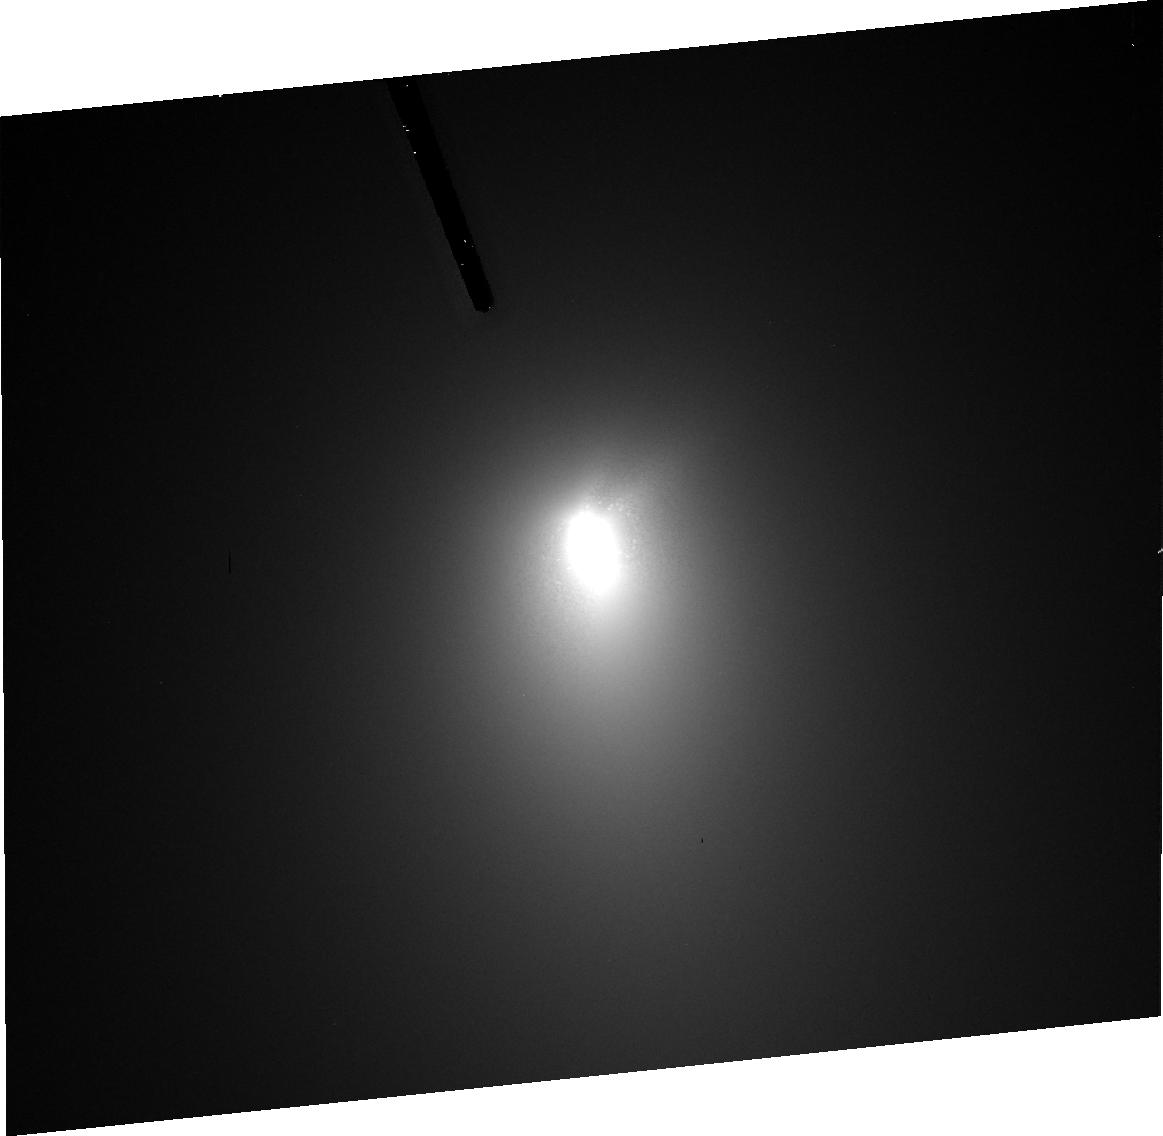
Target: 73P-SW3-C. Instrument: ACS/HRC. Filter: F606W. Exposure: 9 min. Observation ID: j9fr06040

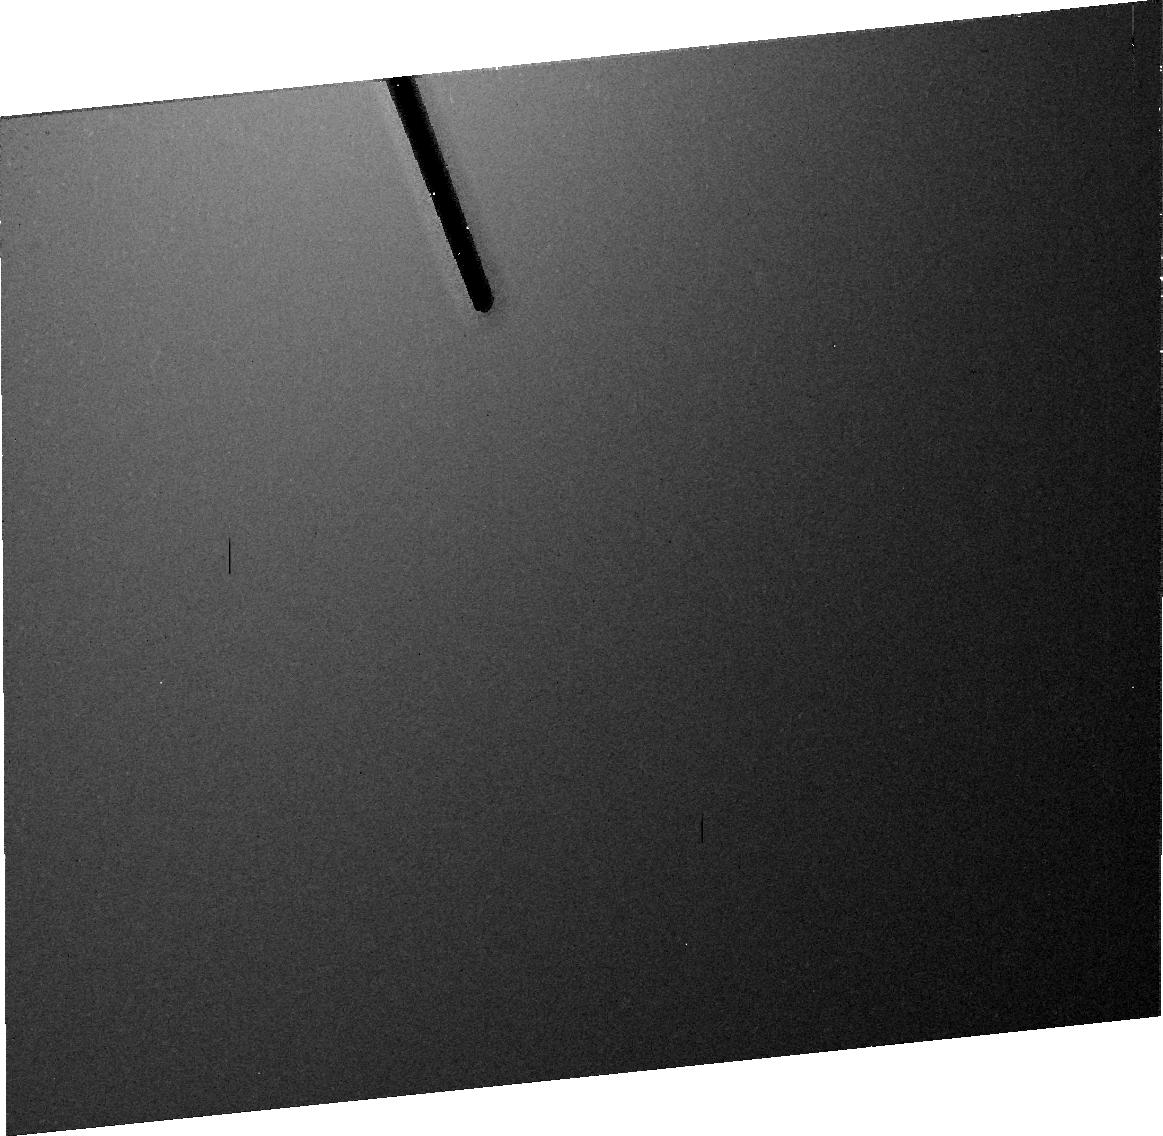
Target: 73P-SW3-C. Instrument: ACS/HRC. Filter: F606W. Exposure: 9 min. Observation ID: j9fr07040

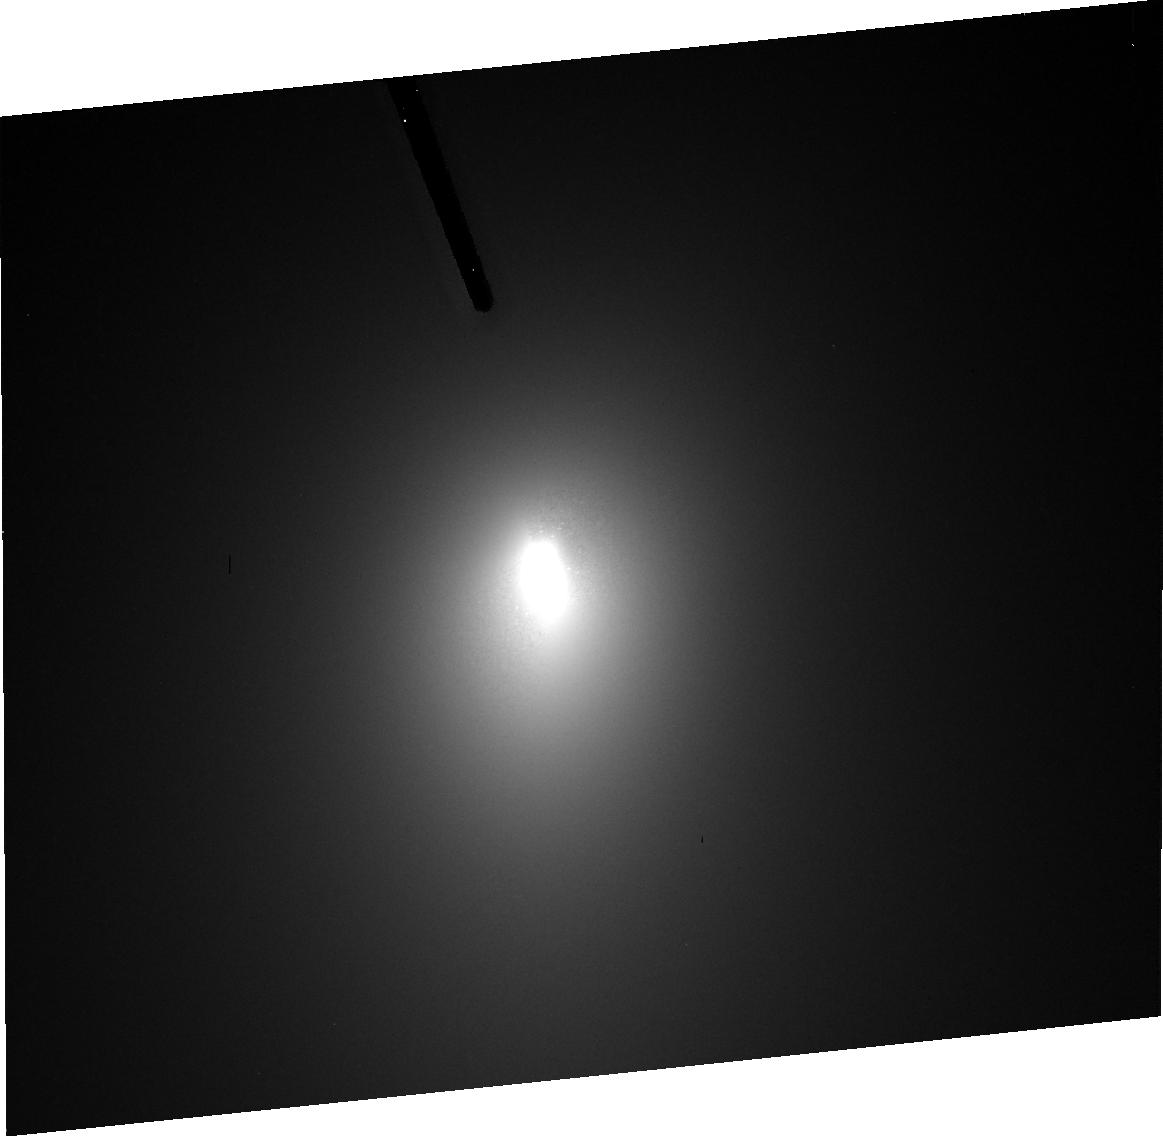
Target: 73P-SW3-C. Instrument: ACS/HRC. Filter: F606W. Exposure: 9 min. Observation ID: j9fr01050

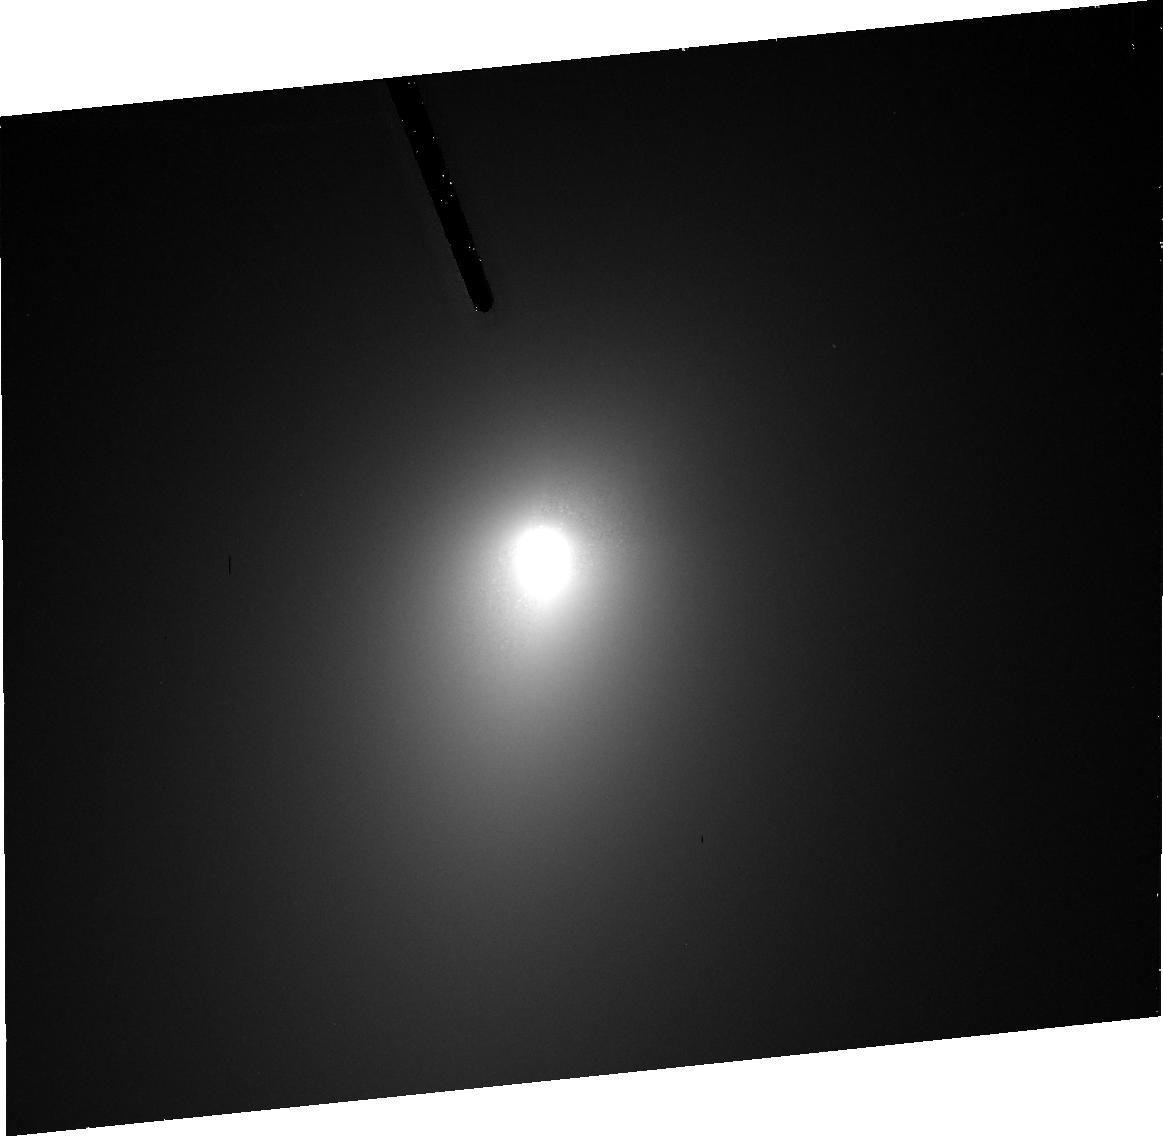
Target: 73P-SW3-C. Instrument: ACS/HRC. Filter: F606W. Exposure: 9 min. Observation ID: j9fr03040

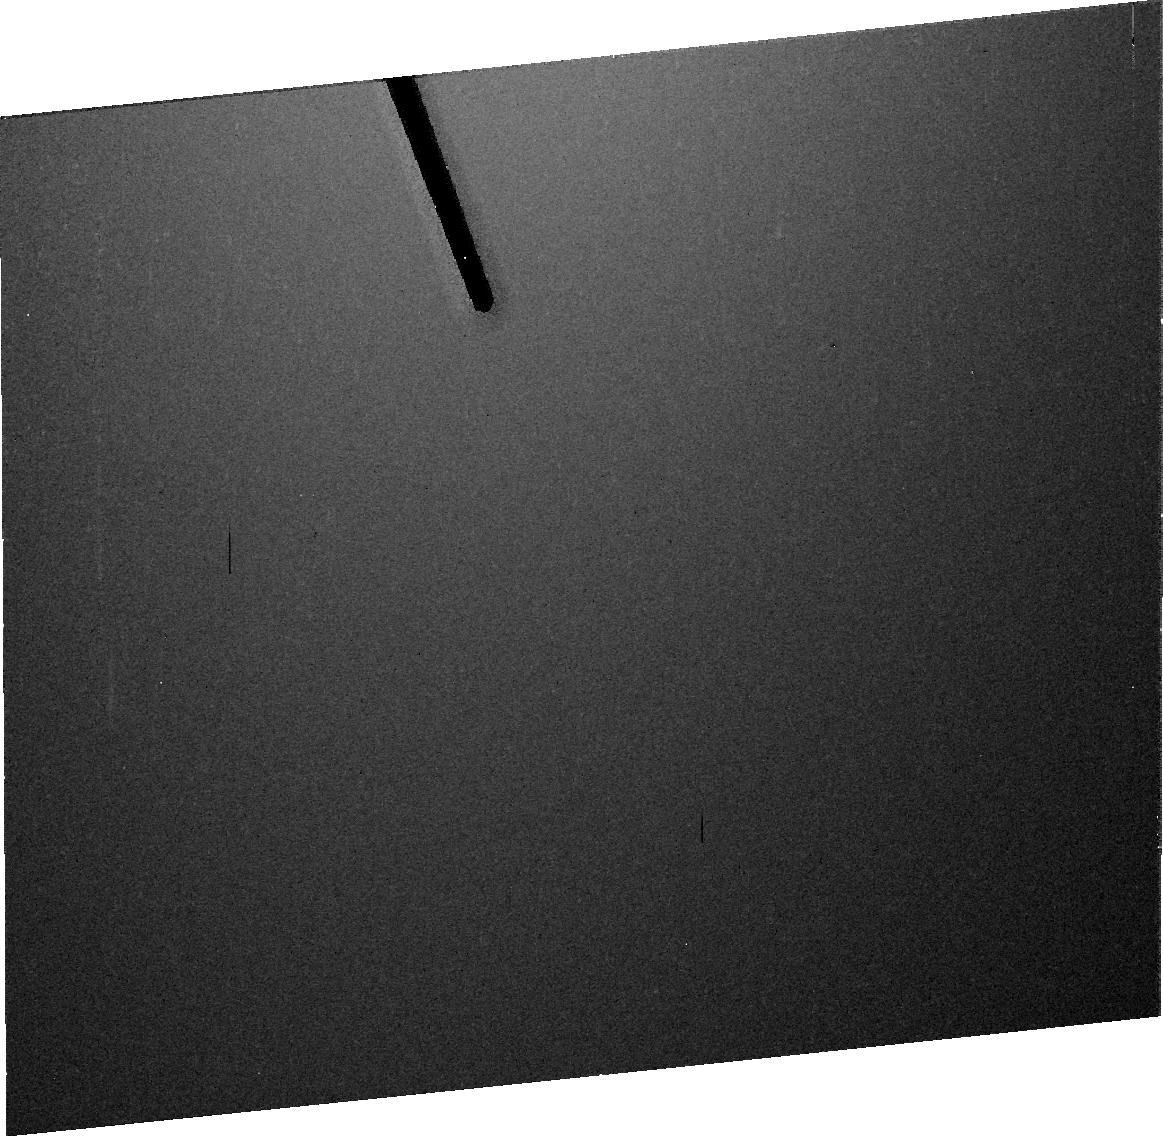
Target: 73P-SW3-C. Instrument: ACS/HRC. Filter: F606W. Exposure: 9 min. Observation ID: j9fr04040

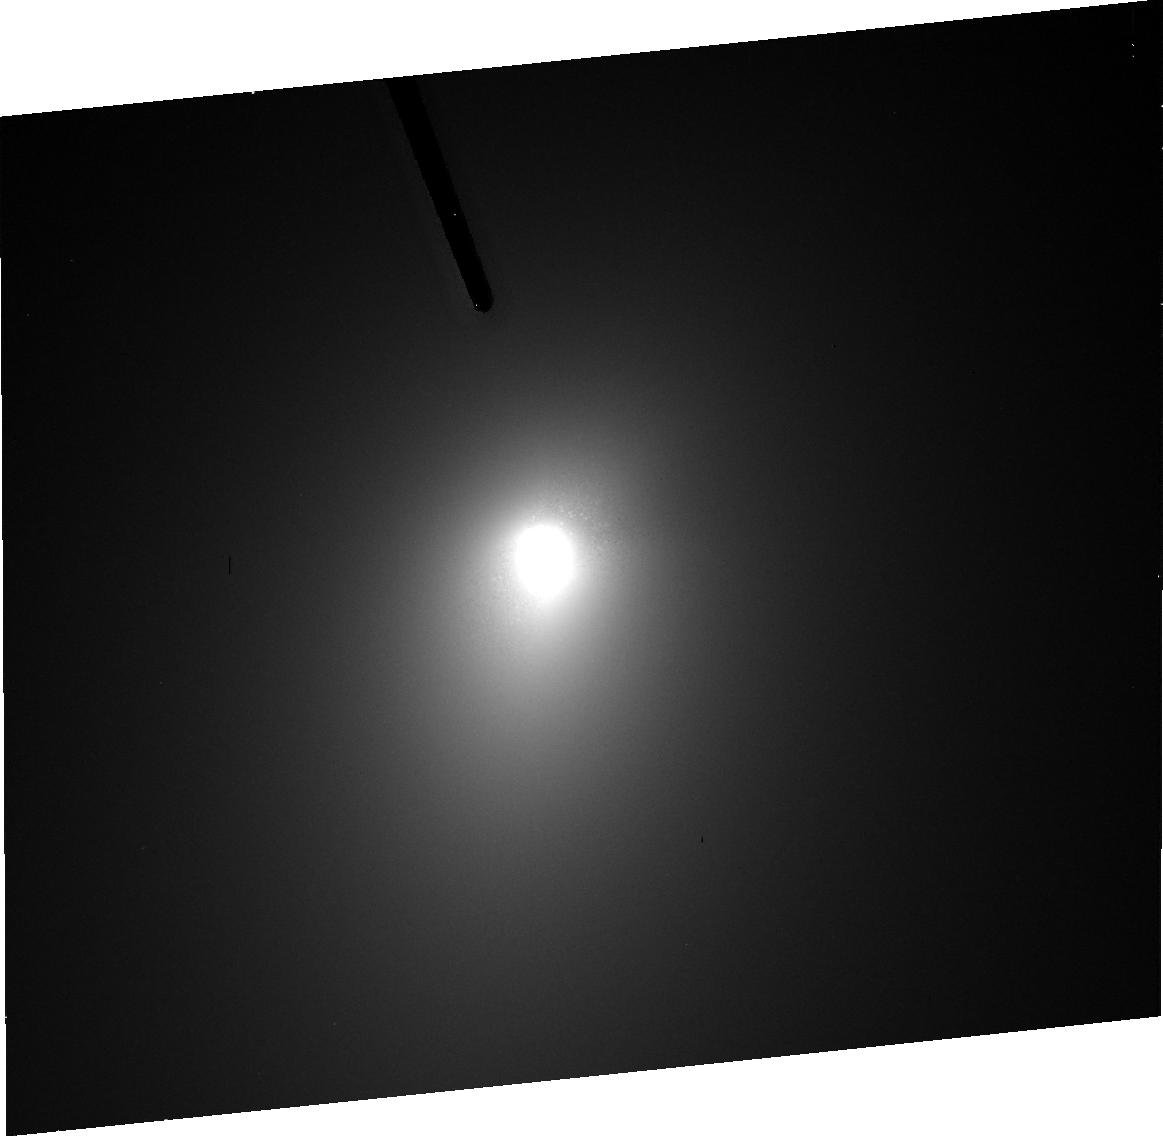
Target: 73P-SW3-C. Instrument: ACS/HRC. Filter: F606W. Exposure: 9 min. Observation ID: j9fr02050

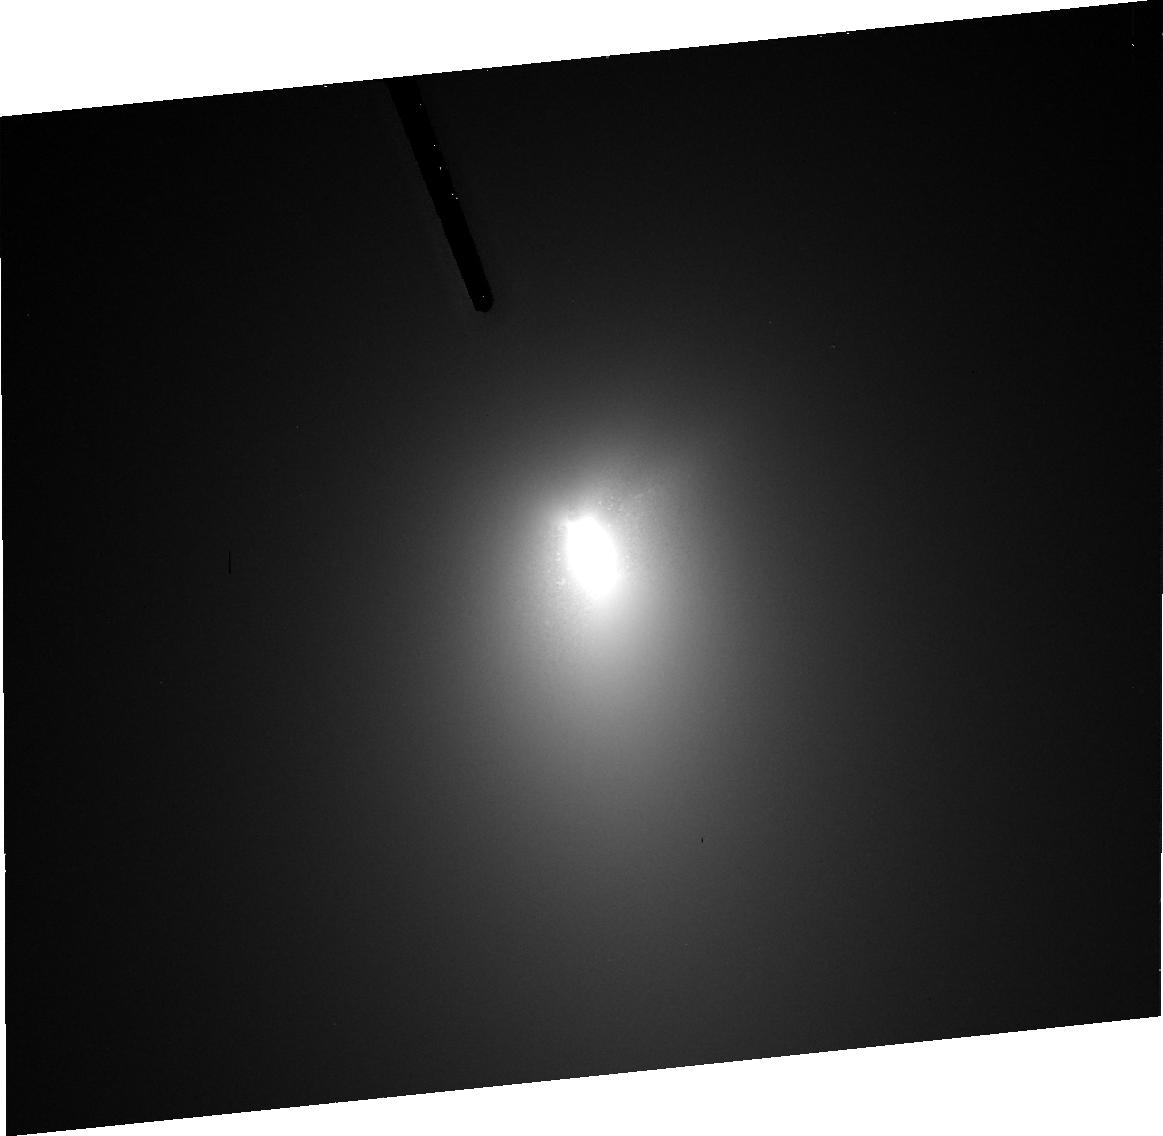
Target: 73P-SW3-C. Instrument: ACS/HRC. Filter: F606W. Exposure: 9 min. Observation ID: j9fr08050

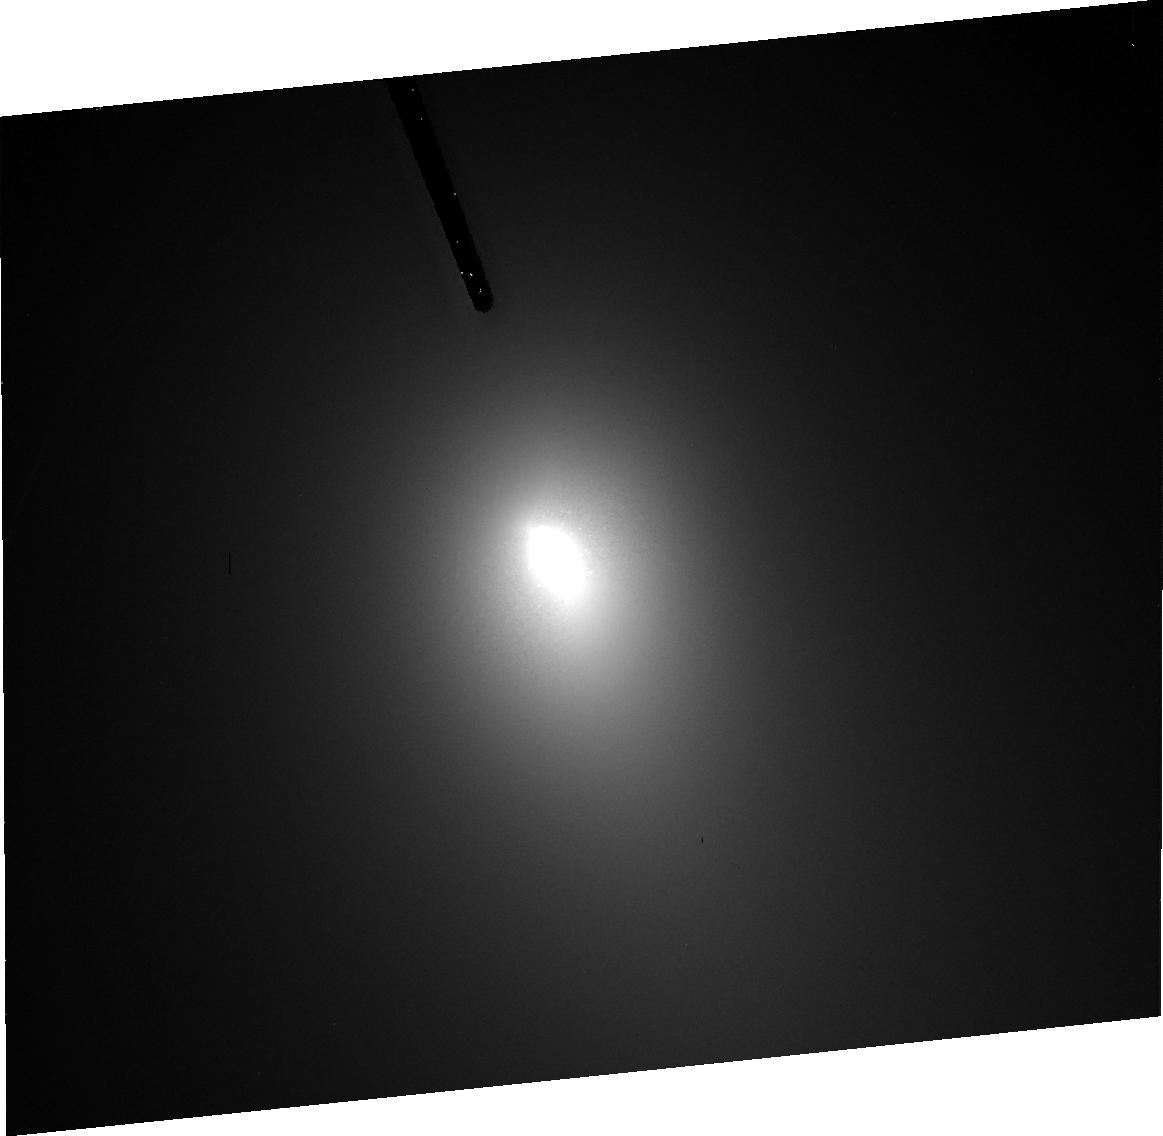
Target: 73P-SW3-C. Instrument: ACS/HRC. Filter: F606W. Exposure: 9 min. Observation ID: j9fr05050

A Multiwavelength Investigation of Comet 73P/SW3-C (PI: Lamy, Philippe)

The nucleus of comet 73P/Schwassmann--Wachmann~3 experienced a non-tidal breakup in late 1995. The largest fragment (73P/SW3-C) survived its subsequent perihelion passage in 2001 and will return in 2006, when it will pass very close to (0.08 AU) Earth. This represents an outstanding opportunity to characterize a fresh cometary nucleus, and we propose an intensive investigation using both the Hubble and Spitzer telescopes. Employing the technique that our group has developed over the past decade to characterize 31 cometary nuclei, we will use HST/ACS to photometrically resolve the nucleus of 73P/SW3-C at optical wavelengths and SST/MIPS to do the same thing at thermal infrared wavelengths, thereby allowing us to determine both the size and albedo of this fragment. We also plan to measure the lightcurve of 73P/SW3-C to obtain detailed shape information, and use HST/NICMOS to probe the composition, in particular to search for evidence of icy material on the fresh surface. Previous observations indicate that most of the remaining mass of 73P/SW3 is in the form of numerous small fragments. A few of those may have been captured by the C fragment, and the determination of their orbits would allow the first, direct measurement of the mass of a cometary nucleus. Thus, we will also perform a deep search for any possible companions to the C-fragment.